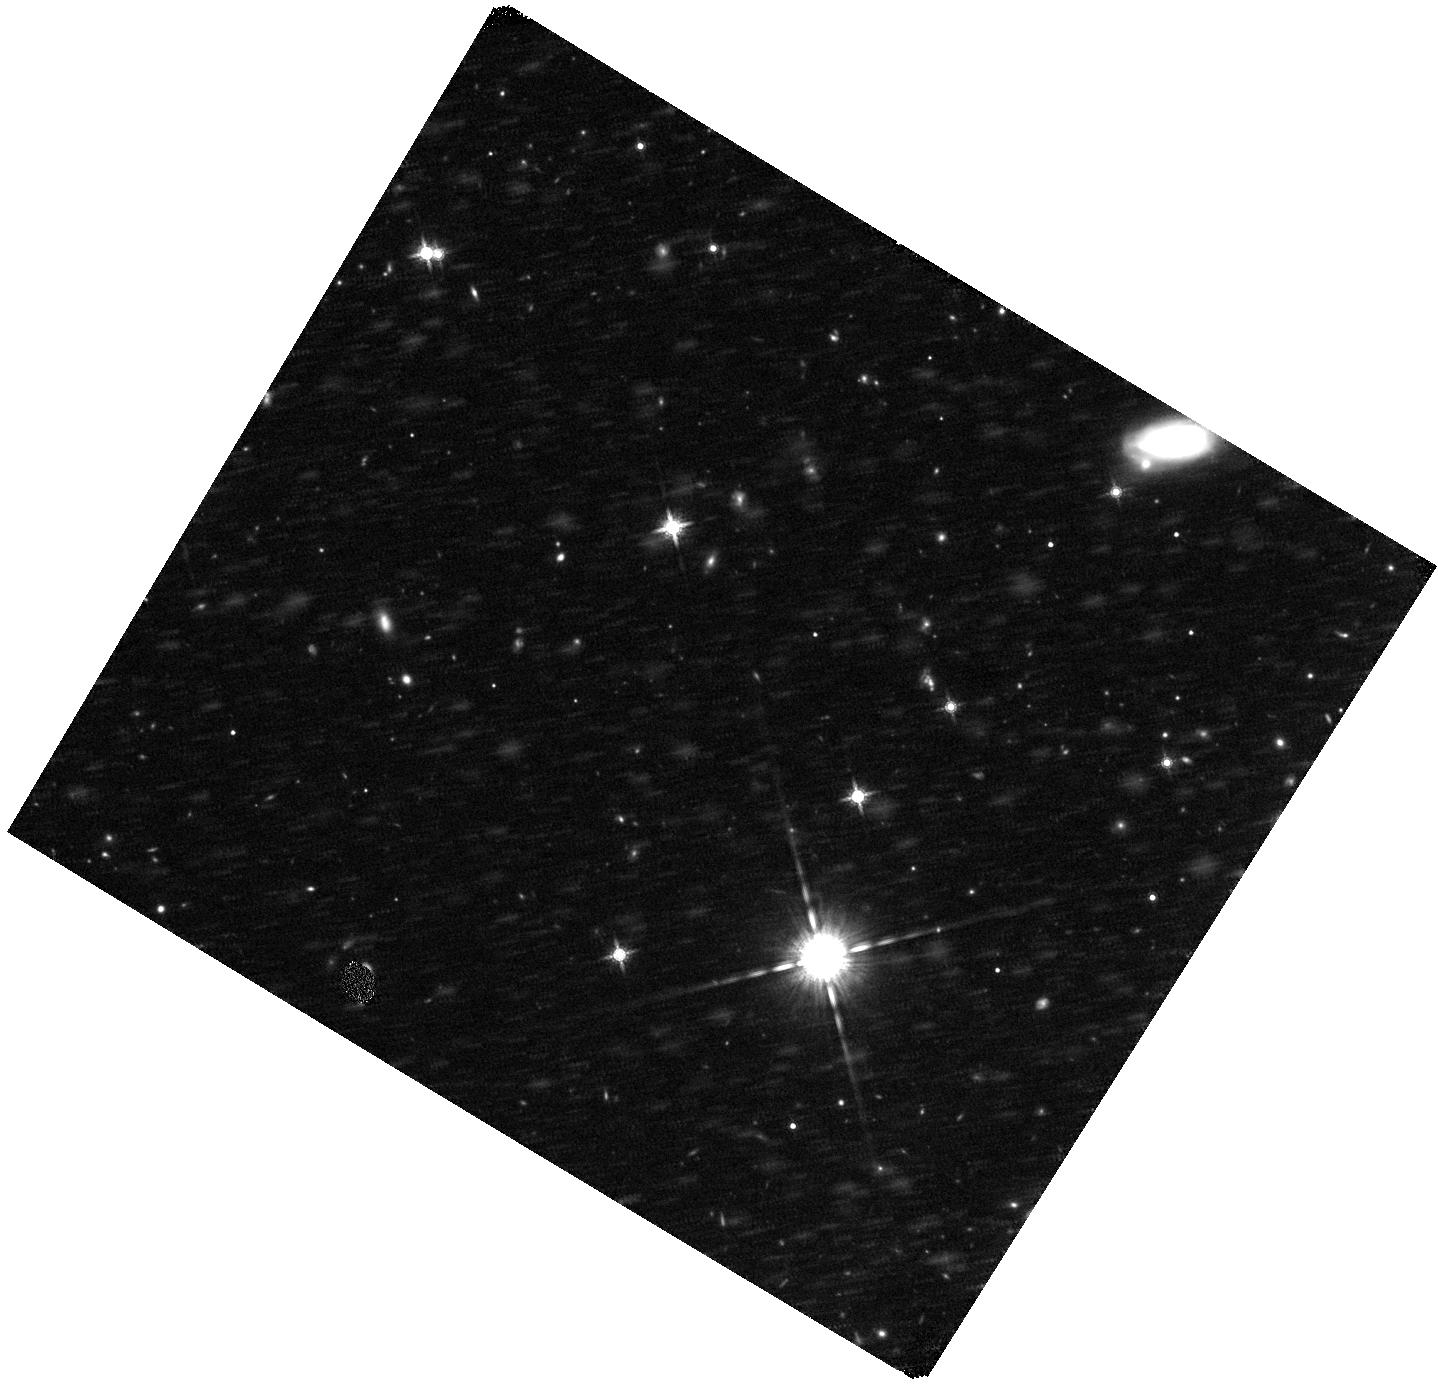
Target: TX0828+193. Instrument: WFC3/IR. Filter: F160W. Exposure: 44 min. Observation ID: hst_11738_08_wfc3_ir_f160w_ib3208

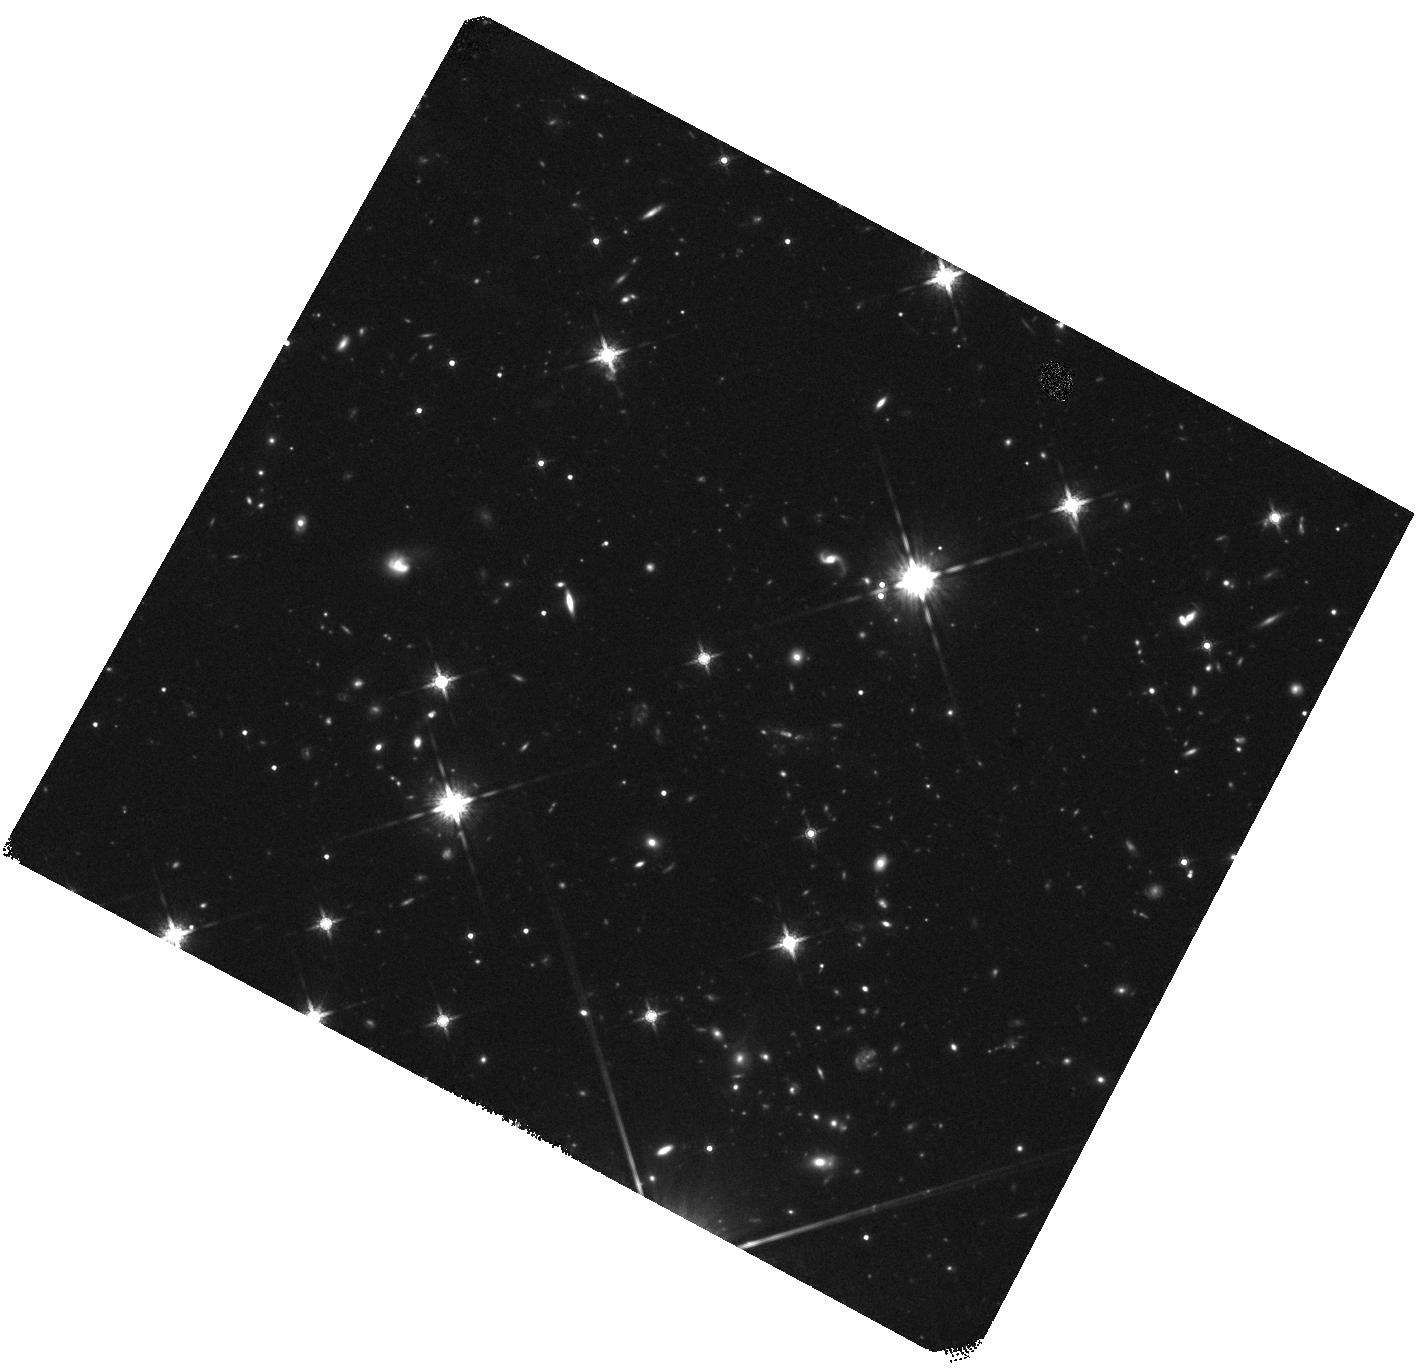
Target: 4C41.17. Instrument: WFC3/IR. Filter: F160W. Exposure: 1.5 h. Observation ID: hst_11738_14_wfc3_ir_f160w_ib3214

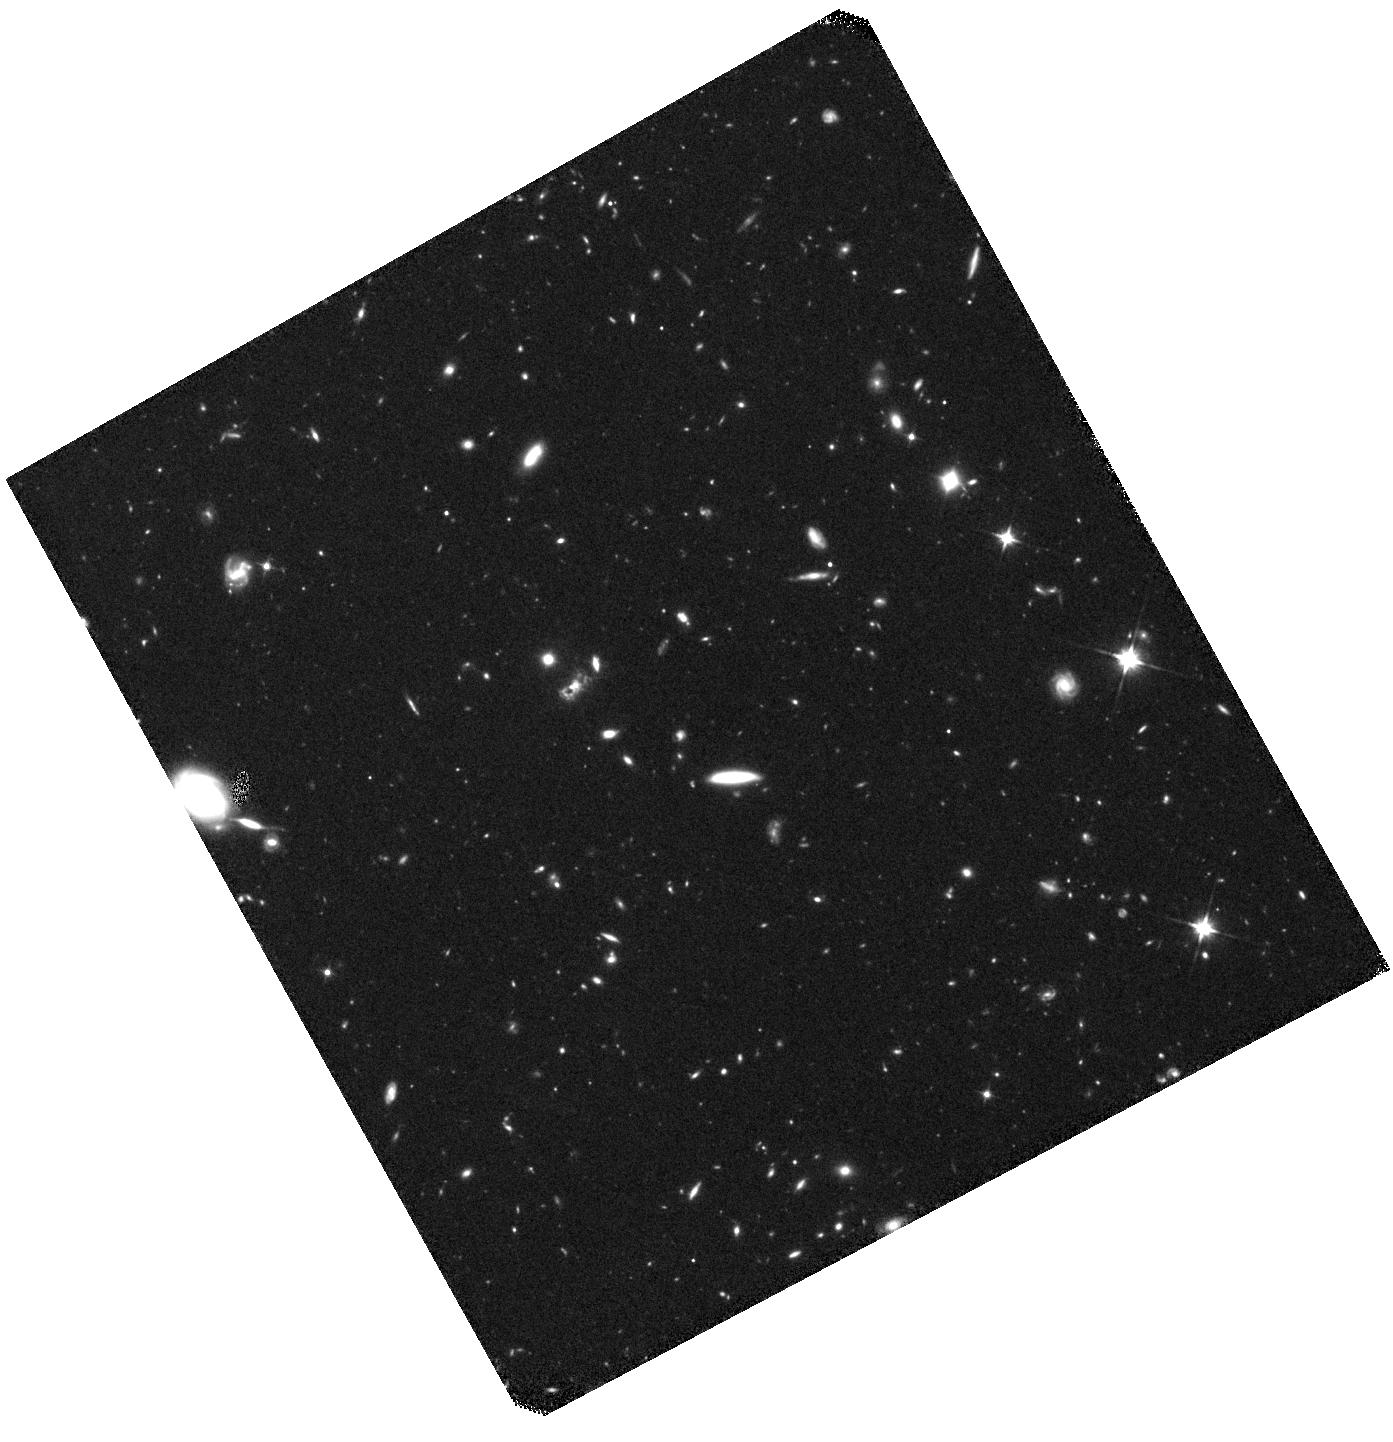
Target: MRC0406-244. Instrument: WFC3/IR. Filter: F110W. Exposure: 41 min. Observation ID: hst_11738_03_wfc3_ir_f110w_ib3203

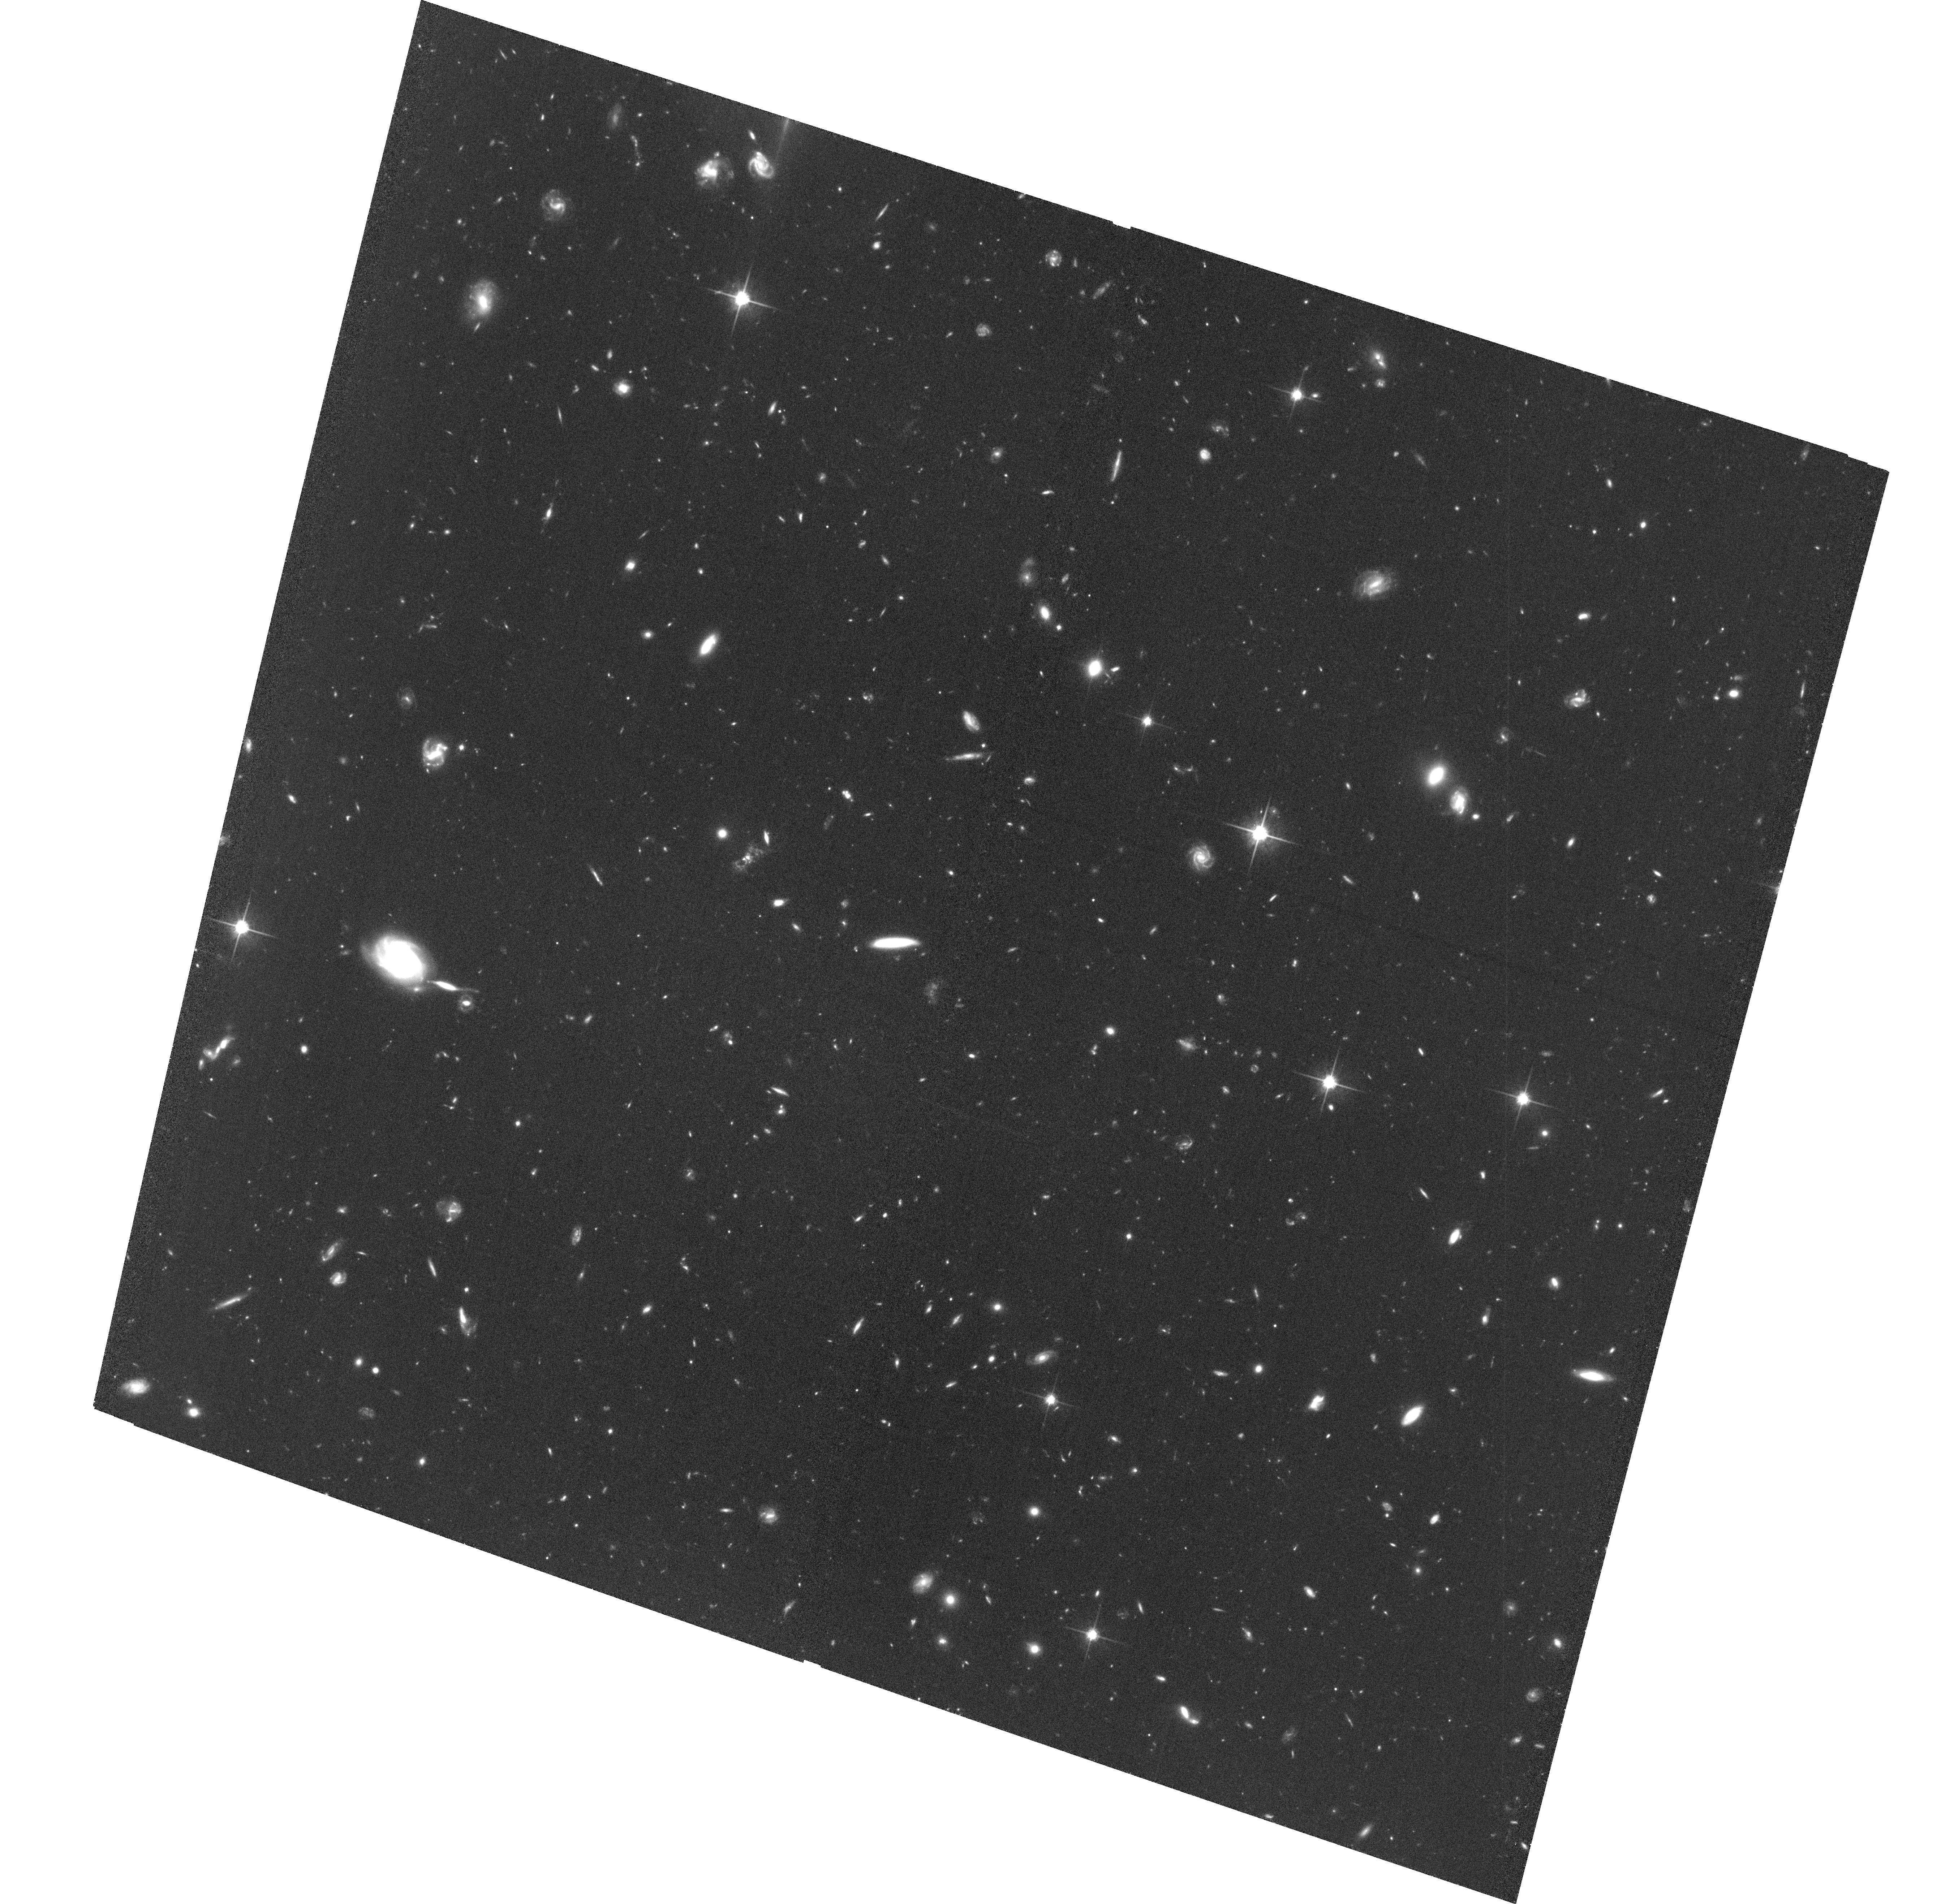
Target: MRC0406-244. Instrument: ACS/WFC. Filter: F814W. Exposure: 2.8 h. Observation ID: hst_11738_02_acs_wfc_f814w_jb3202

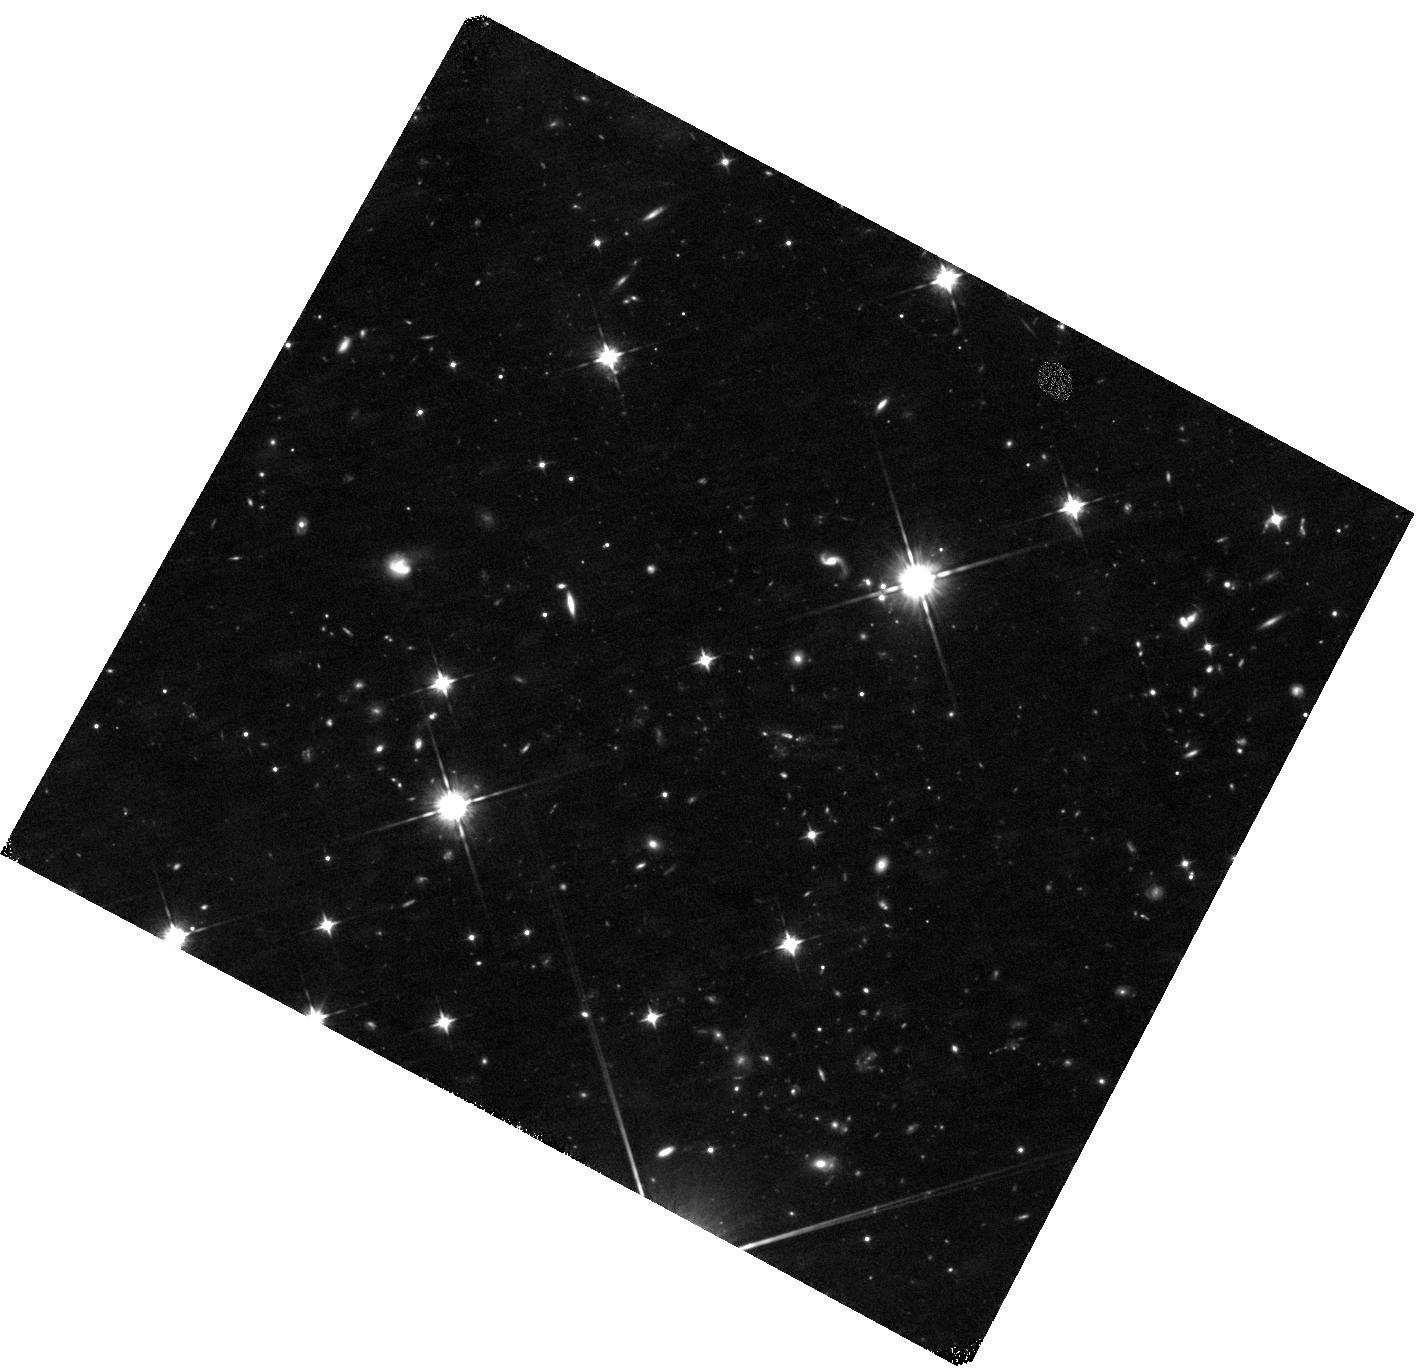
Target: 4C41.17. Instrument: WFC3/IR. Filter: F105W. Exposure: 2.3 h. Observation ID: hst_11738_10_wfc3_ir_f105w_ib3210

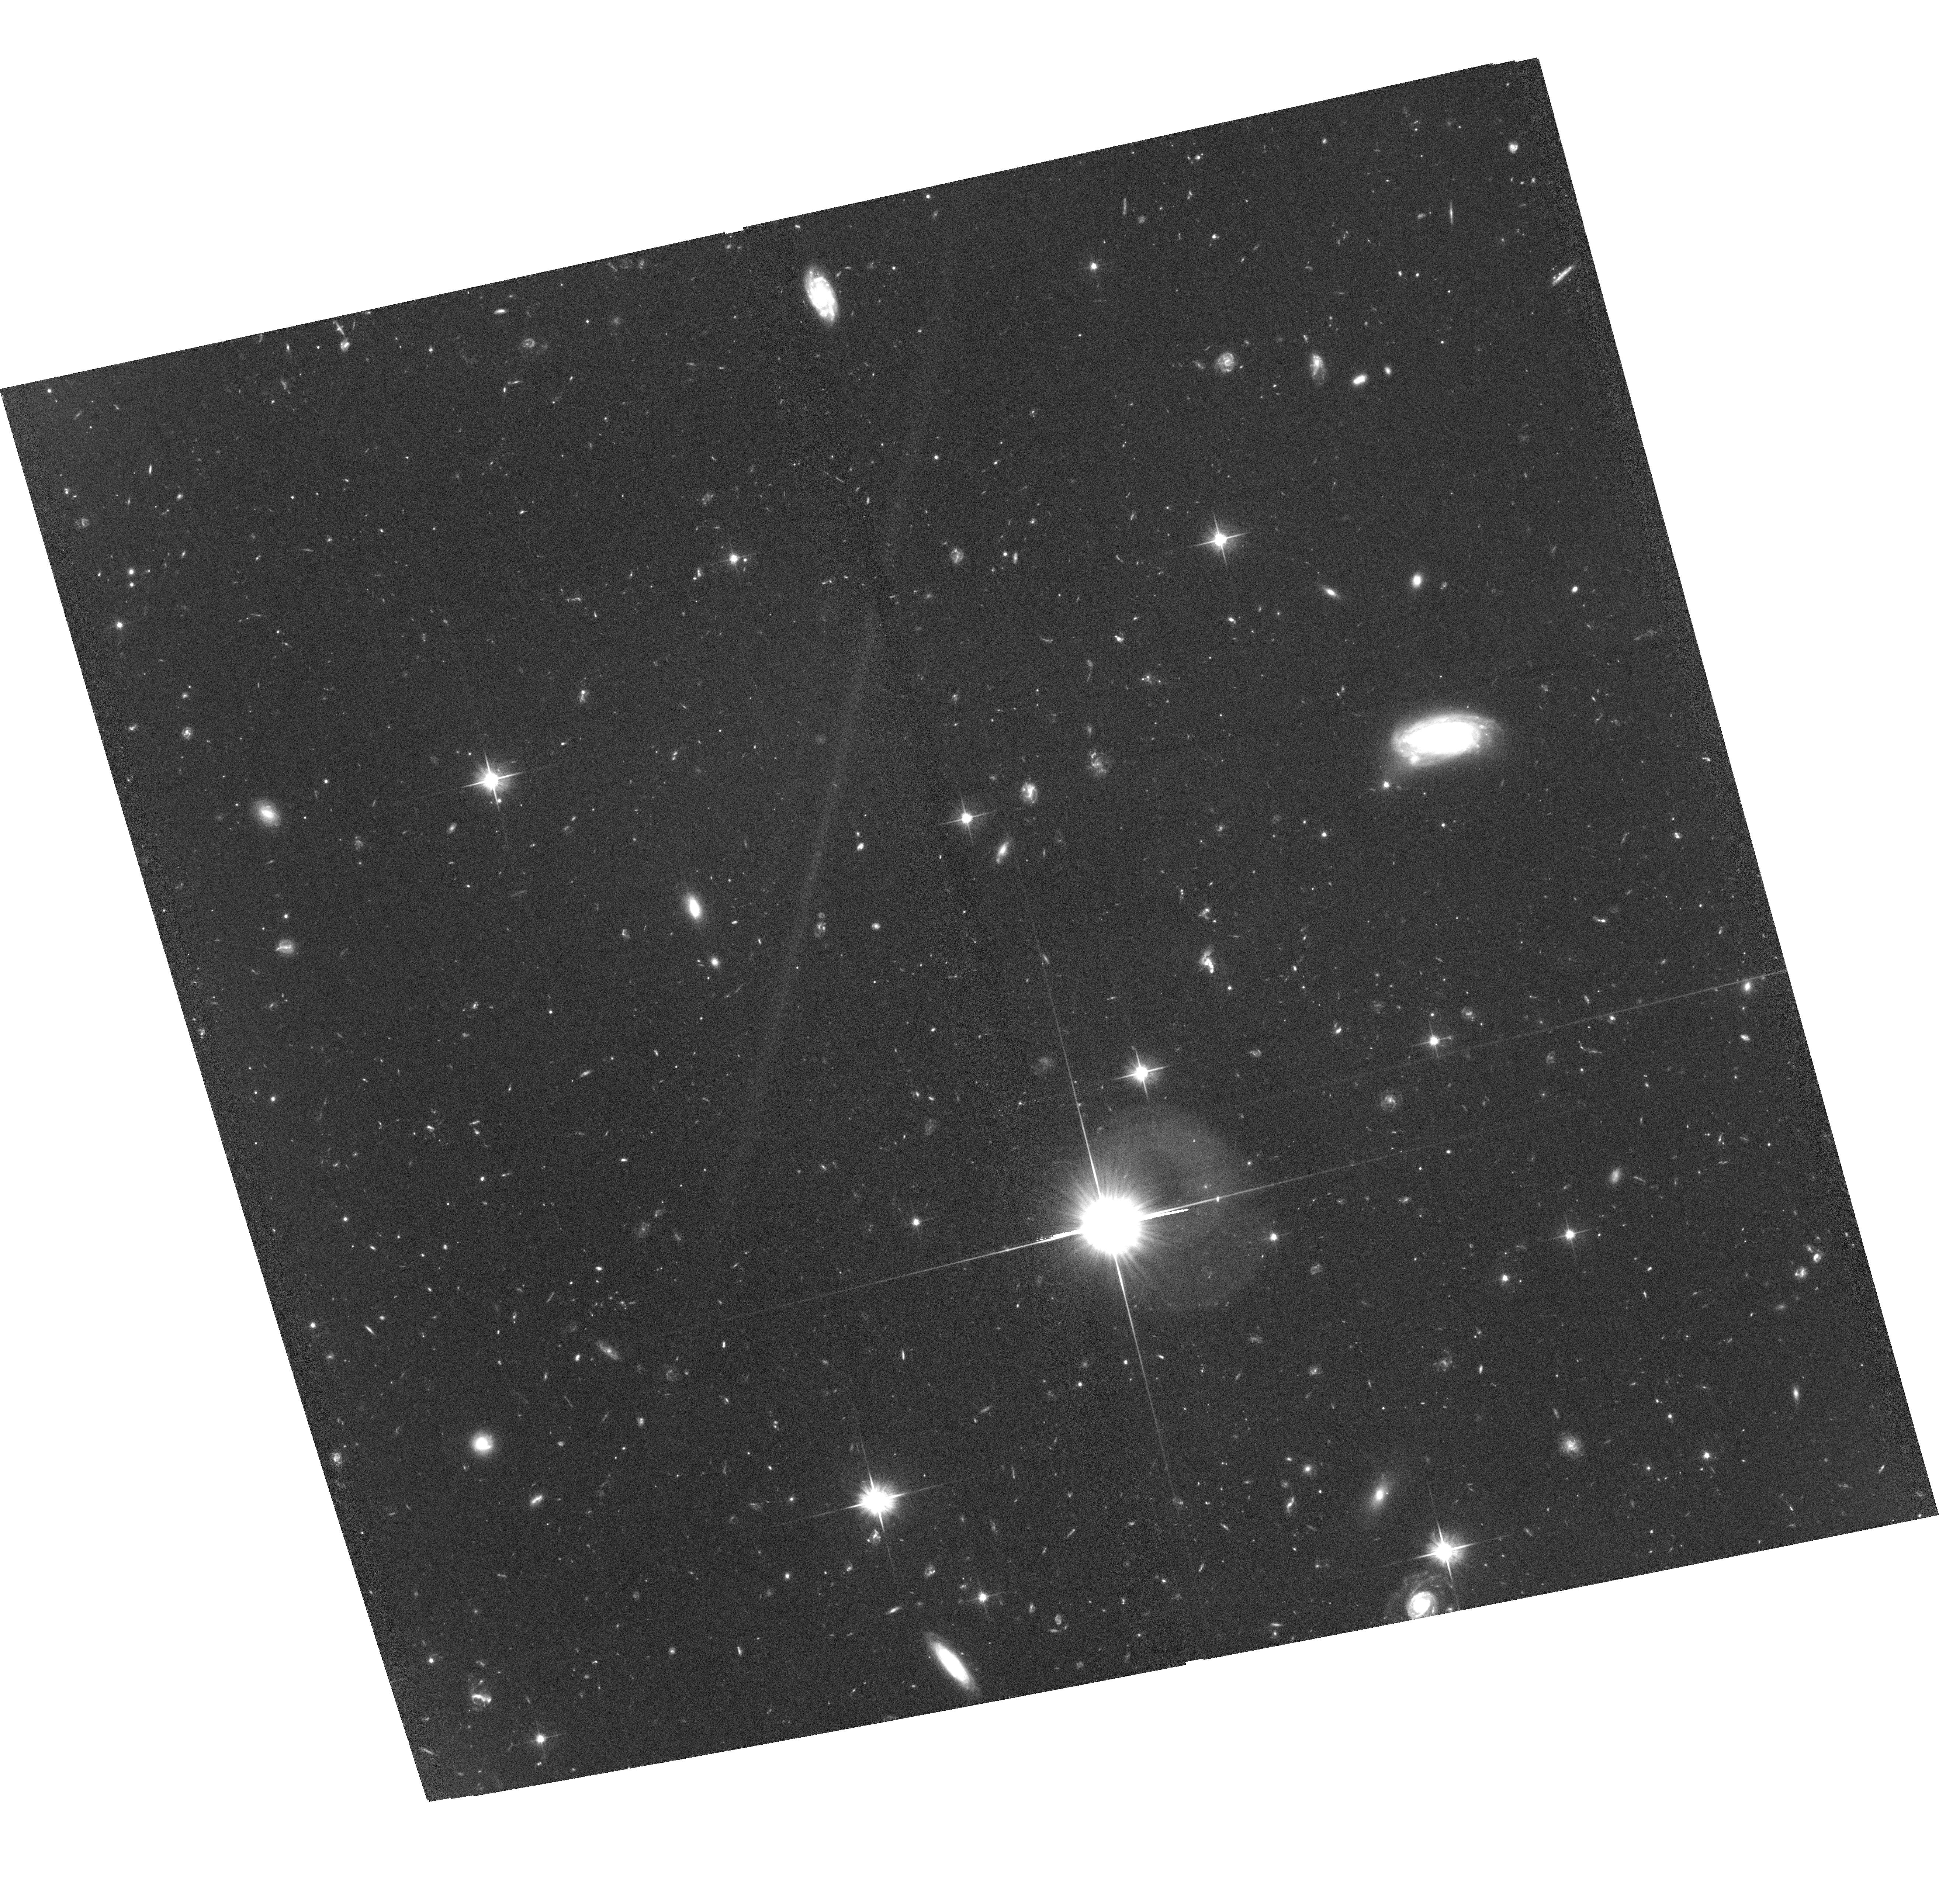
Target: TX0828+193. Instrument: ACS/WFC. Filter: F606W. Exposure: 2.8 h. Observation ID: hst_11738_05_acs_wfc_f606w_jb3205

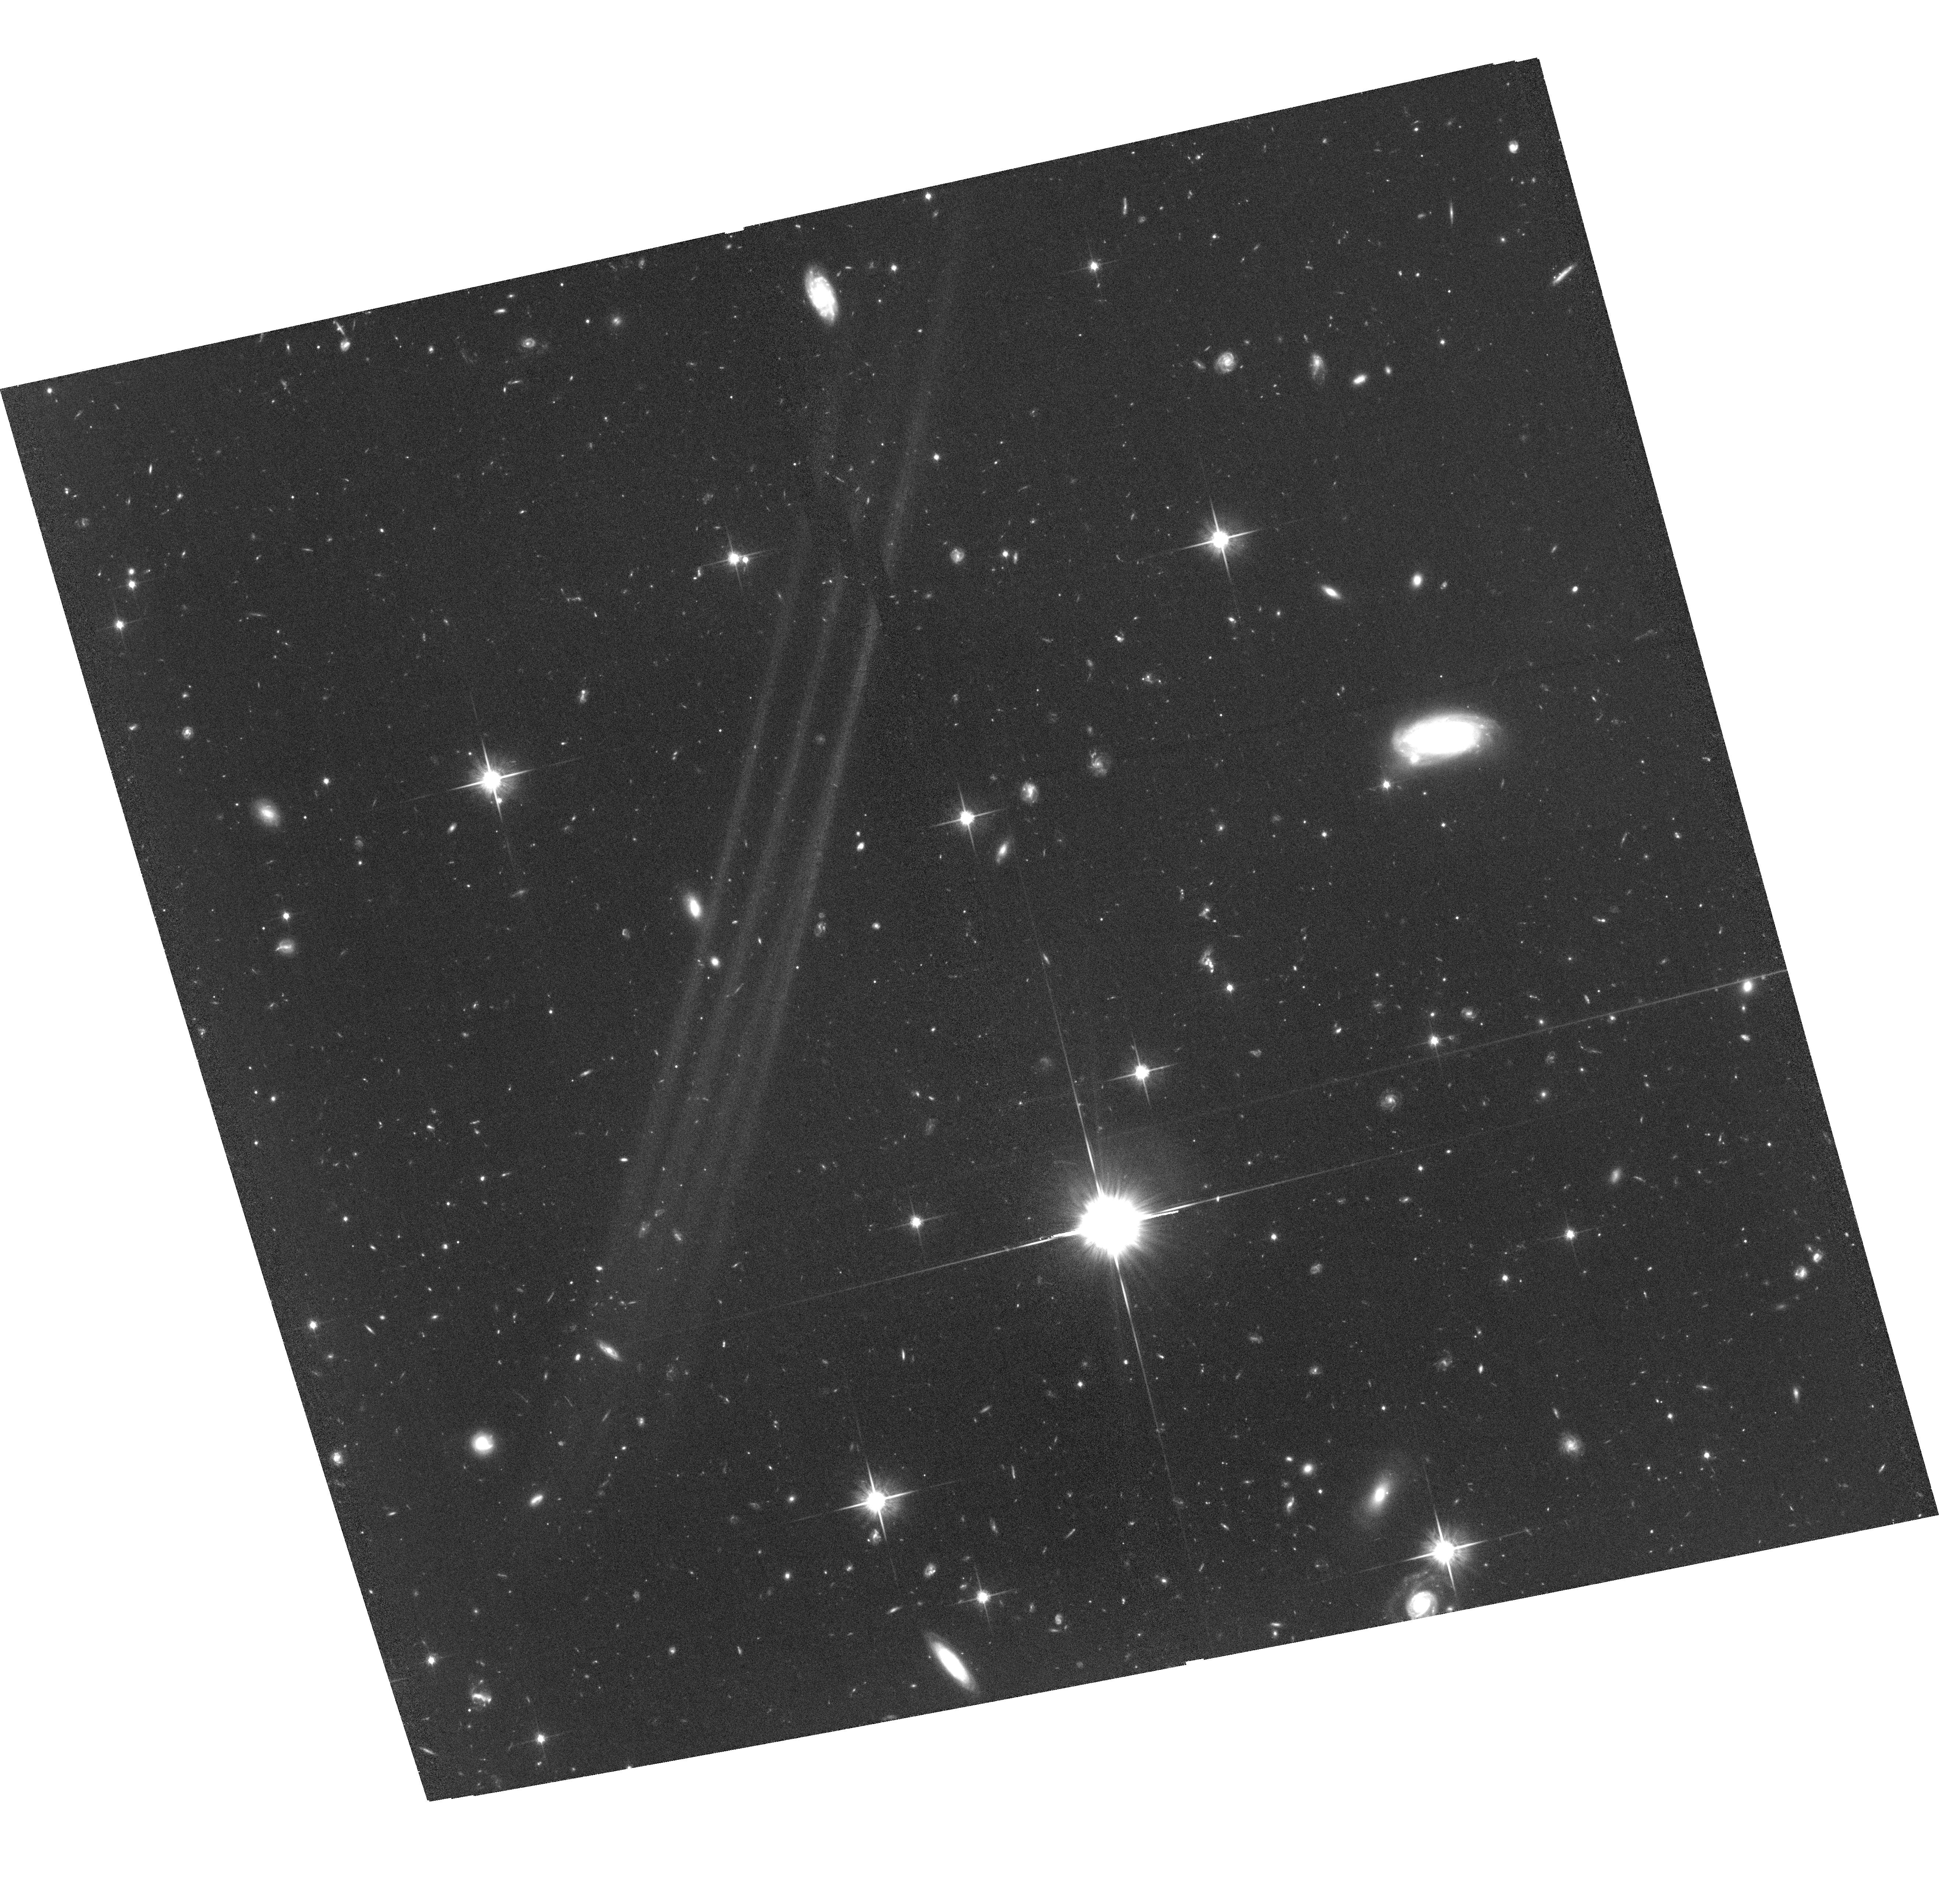
Target: TX0828+193. Instrument: ACS/WFC. Filter: F814W. Exposure: 2.8 h. Observation ID: hst_11738_06_acs_wfc_f814w_jb3206

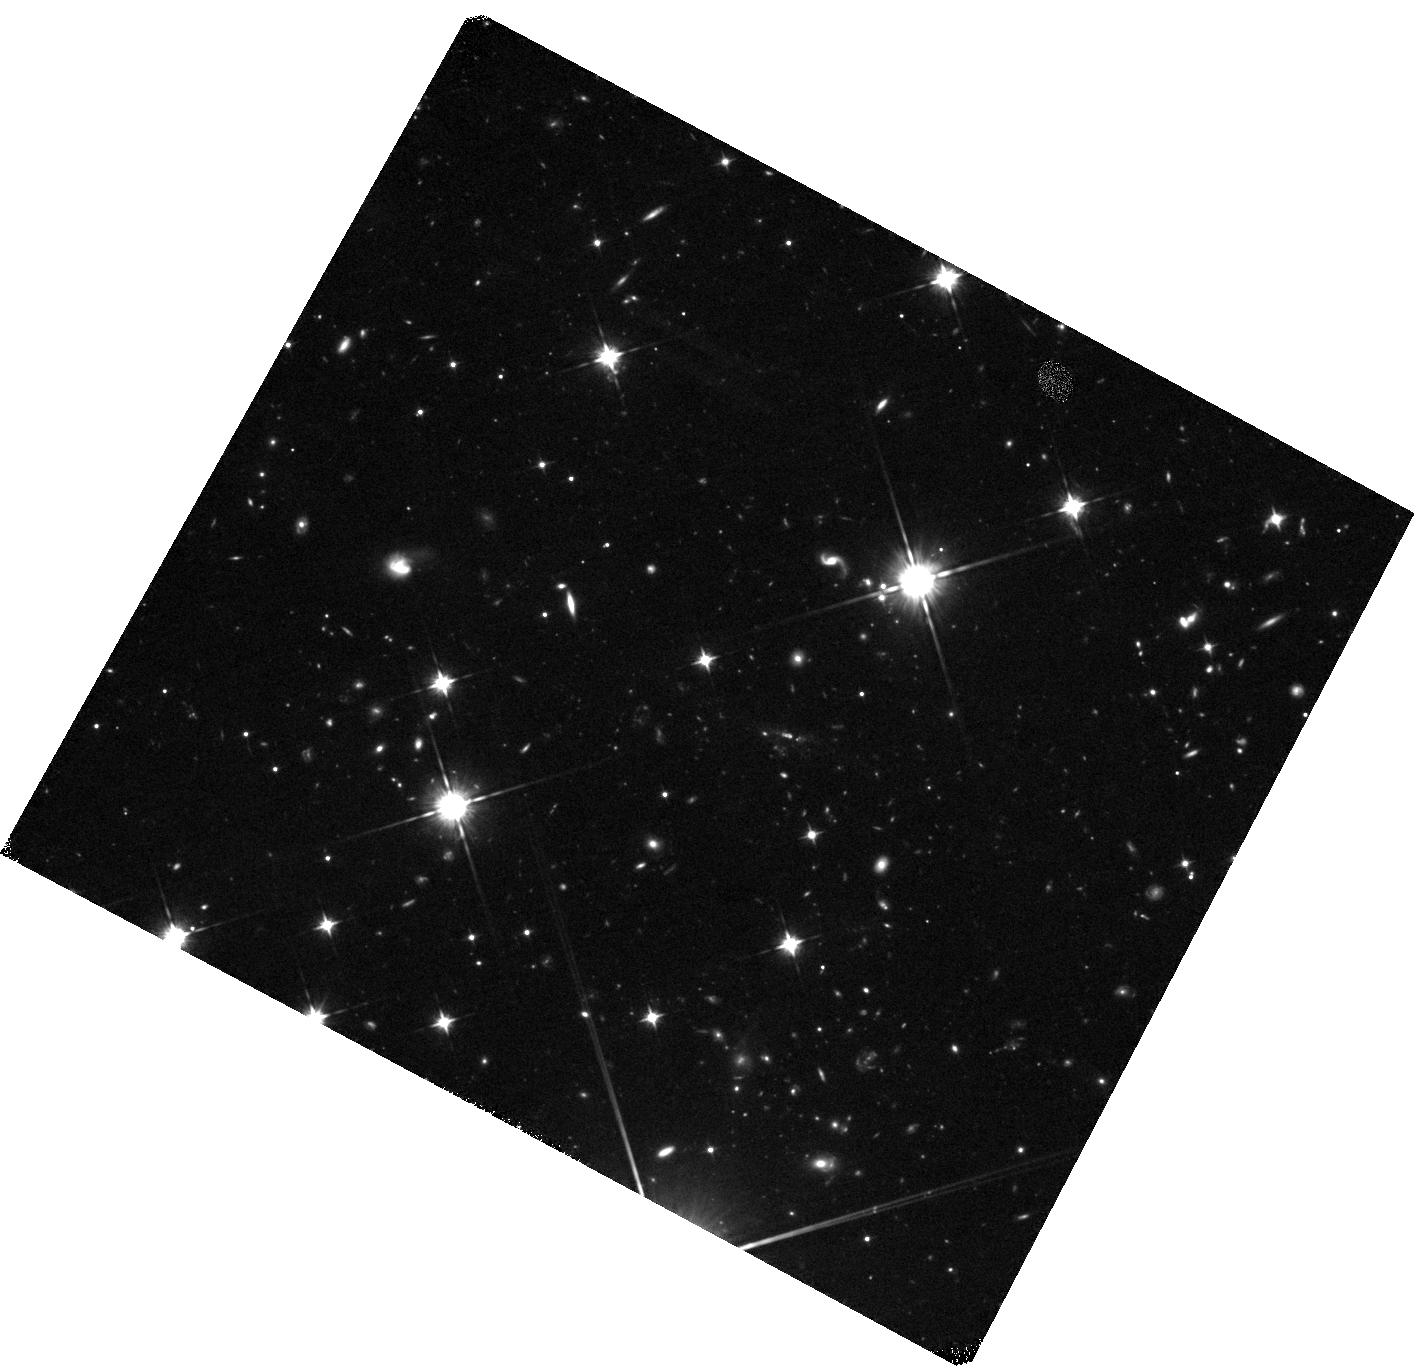
Target: 4C41.17. Instrument: WFC3/IR. Filter: F105W. Exposure: 2.3 h. Observation ID: hst_11738_12_wfc3_ir_f105w_ib3212

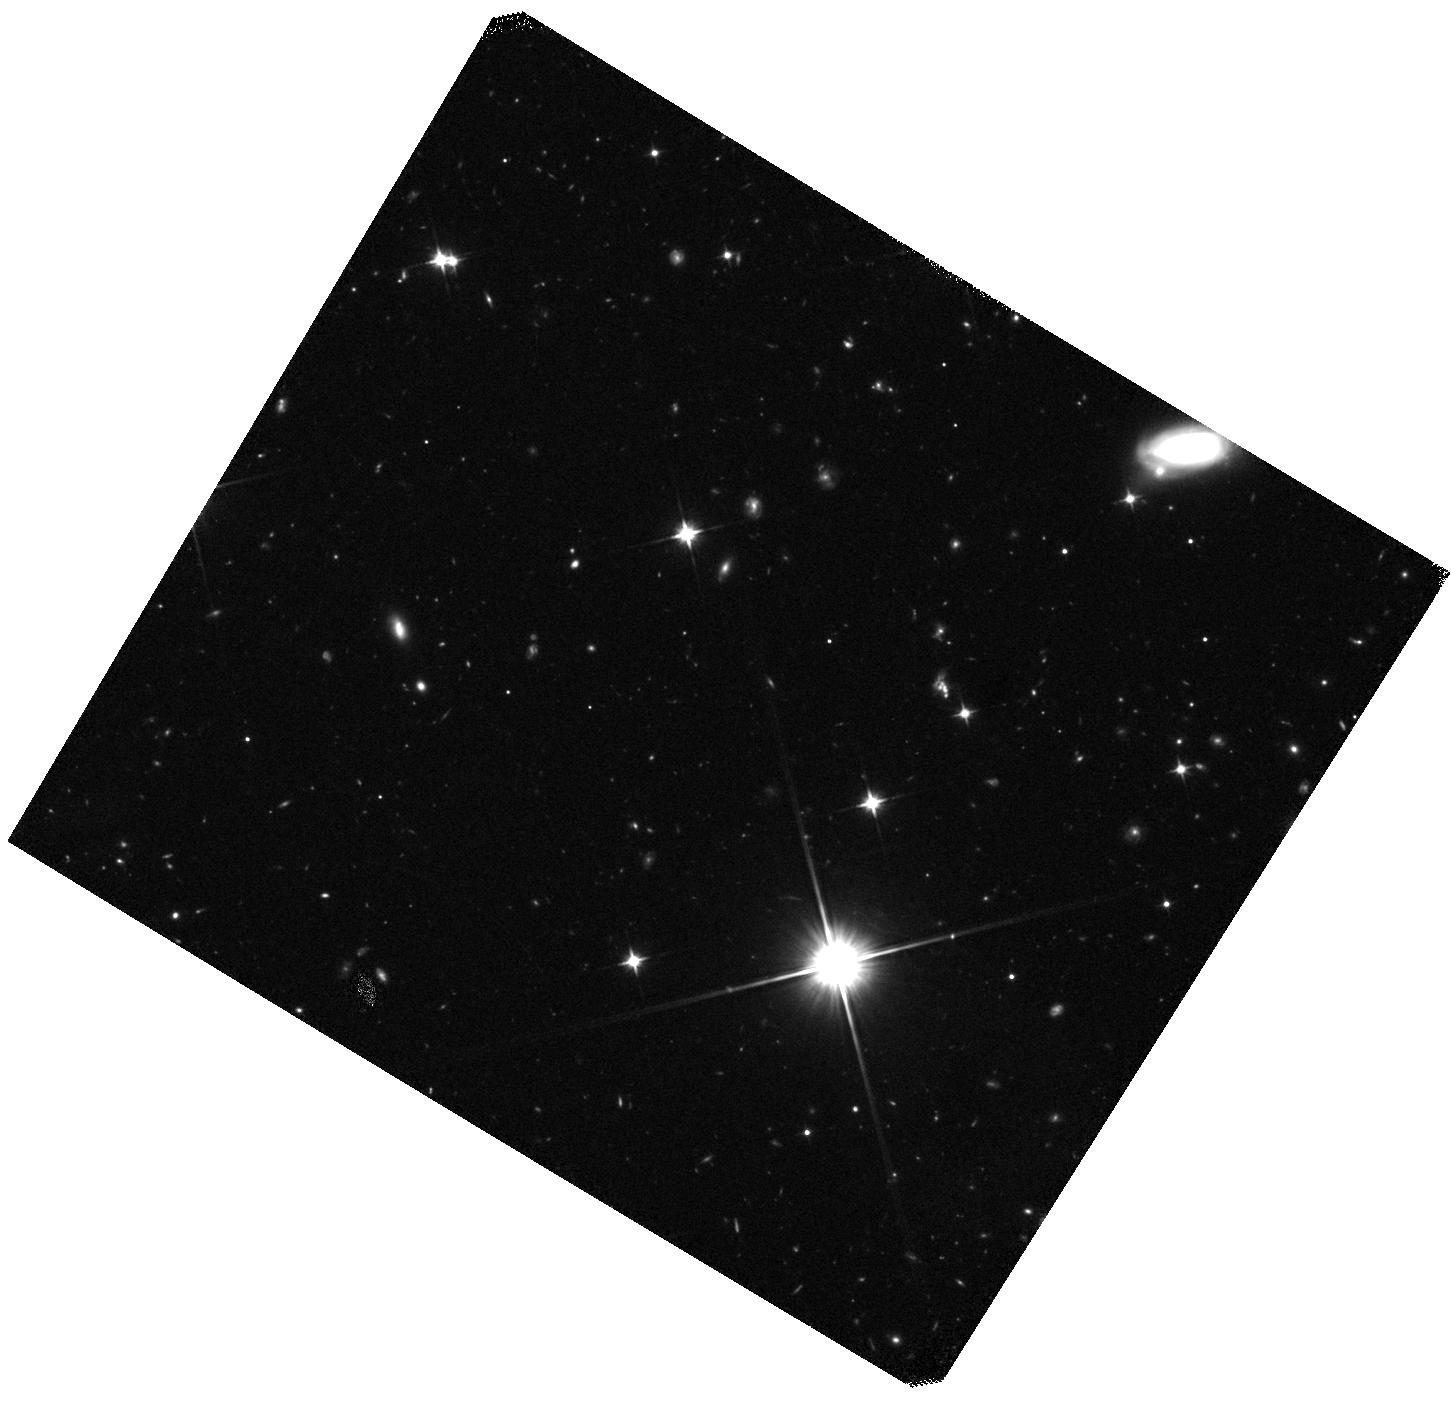
Target: TX0828+193. Instrument: WFC3/IR. Filter: F110W. Exposure: 41 min. Observation ID: hst_11738_07_wfc3_ir_f110w_ib3207

SPIDERWEBS AND FLIES: OBSERVING MASSIVE GALAXY FORMATION IN ACTION (PI: Miley, George K.)

Distant luminous radio galaxies are among the brightest known galaxies in the early Universe, pinpoint likely progenitors of dominant cluster galaxies and are unique laboratories for studying massive galaxy formation. Spectacular images with the ACS and NICMOS of one such object, the "Spiderweb Galaxy" at z = 2.2, show in exquisite detail, hierarchical merging occurring 11 Gyr ago. By imaging 3 additional Spiderweb-like galaxies we wish to study this potentially crucial phase of massive galaxy evolution, when hierarchical merging, galaxy downsizing and AGN feedback are all likely to be occurring. Properties of the complete sample of Spiderweb galaxies will be used to (i) constrain models for the formation and evolution of the most massive galaxies that dominate rich clusters and (ii) investigate the nature of chain and tadpole galaxies, a fundamental but poorly understood constituent of the early Universe. We shall image rest-frame UV and optical continuum emission from 3 radio galaxies with 2.4 < z < 3.8 that appear clumpy and large in shallow WFPC/PC observations. The new observations will typically reach ~2 magnitudes fainter over 20-40 times larger area than previously. Photometric and morphological parameters will be measured for satellite galaxies ("flies") in the clumpy massive hosts and for galaxies in ~ 1.5 Mpc x 1.5 Mpc regions of surrounding protoclusters. Locations, sizes, elongations, clumpiness, masses, and star formation rates of the merging satellite and protocluster galaxies will be compared with new state of the art simulations. Combination of ACS and WFC3 images will help disentangle the properties of the young and old populations. Specific goals include: (i) investigating star formation histories of the satellite galaxies and the extended emission, (ii) studying "downsizing" and merging scenarios and (iii) measuring the statistics of linear galaxies and relating them to models for the formation of massive galaxies and to the properties of the important but enigmatic class of chain/tadpole galaxies in the HUDF.